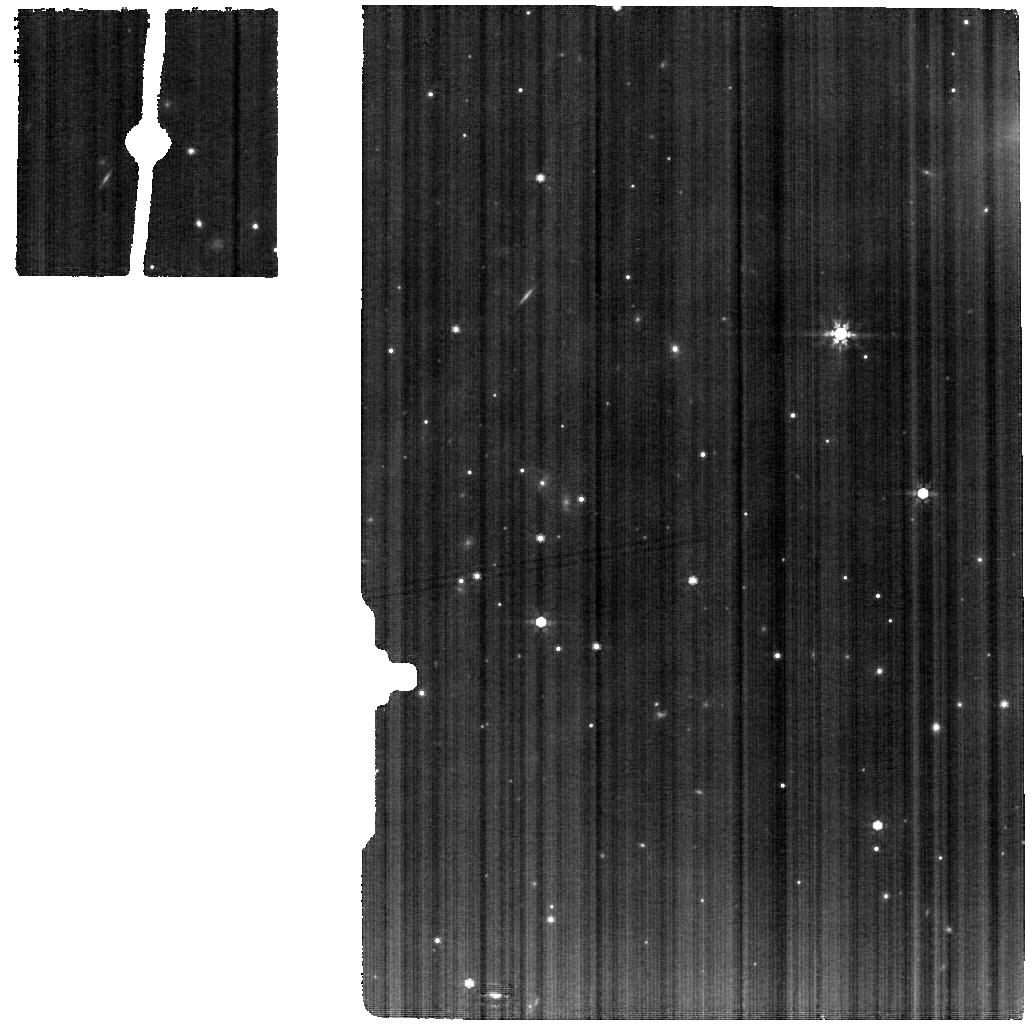
Target: IRAS-15398-3359
Instrument: MIRI
Filter: F770W
Exposure: 24 min
Observation ID: jw02151-o006_t005_miri_f770w

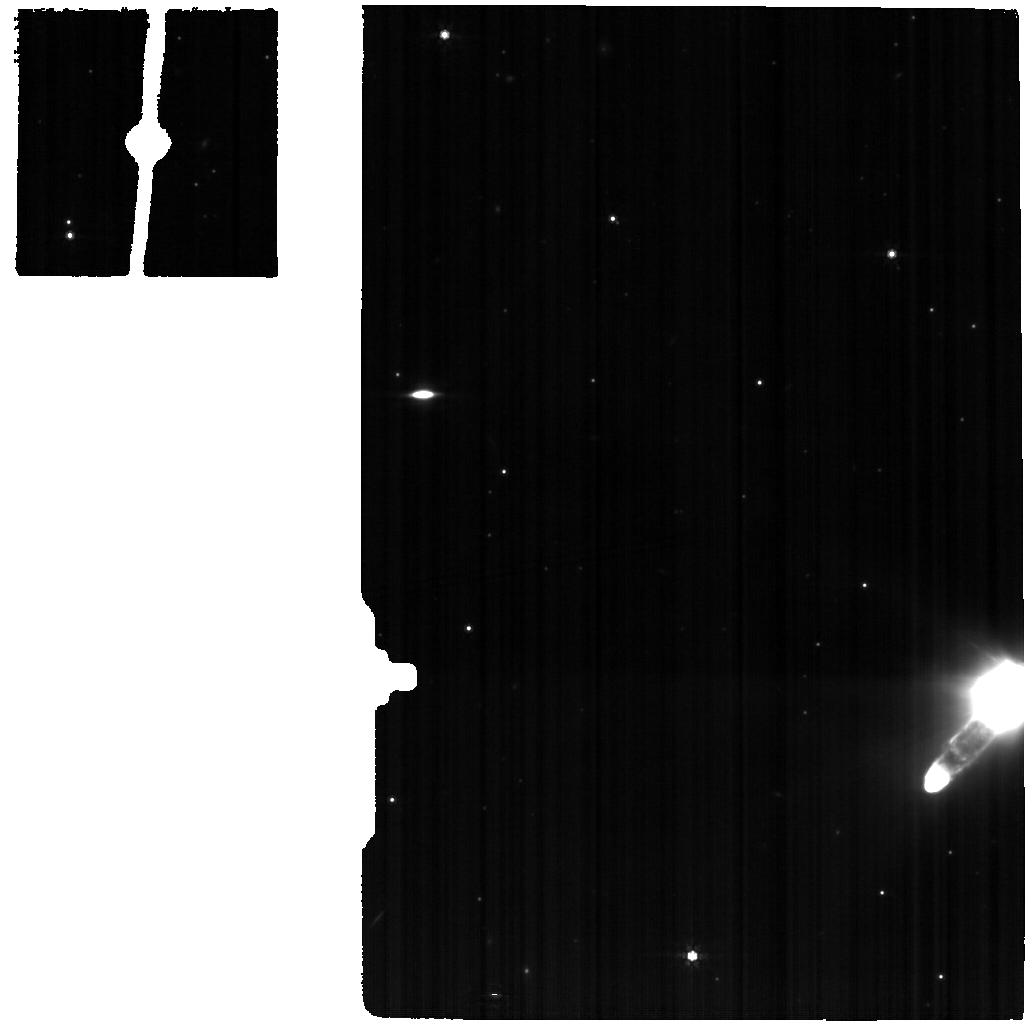
Target: IRAS-15398-3359-BKG
Instrument: MIRI
Filter: F770W
Exposure: 24 min
Observation ID: jw02151-o007_t007_miri_f770w

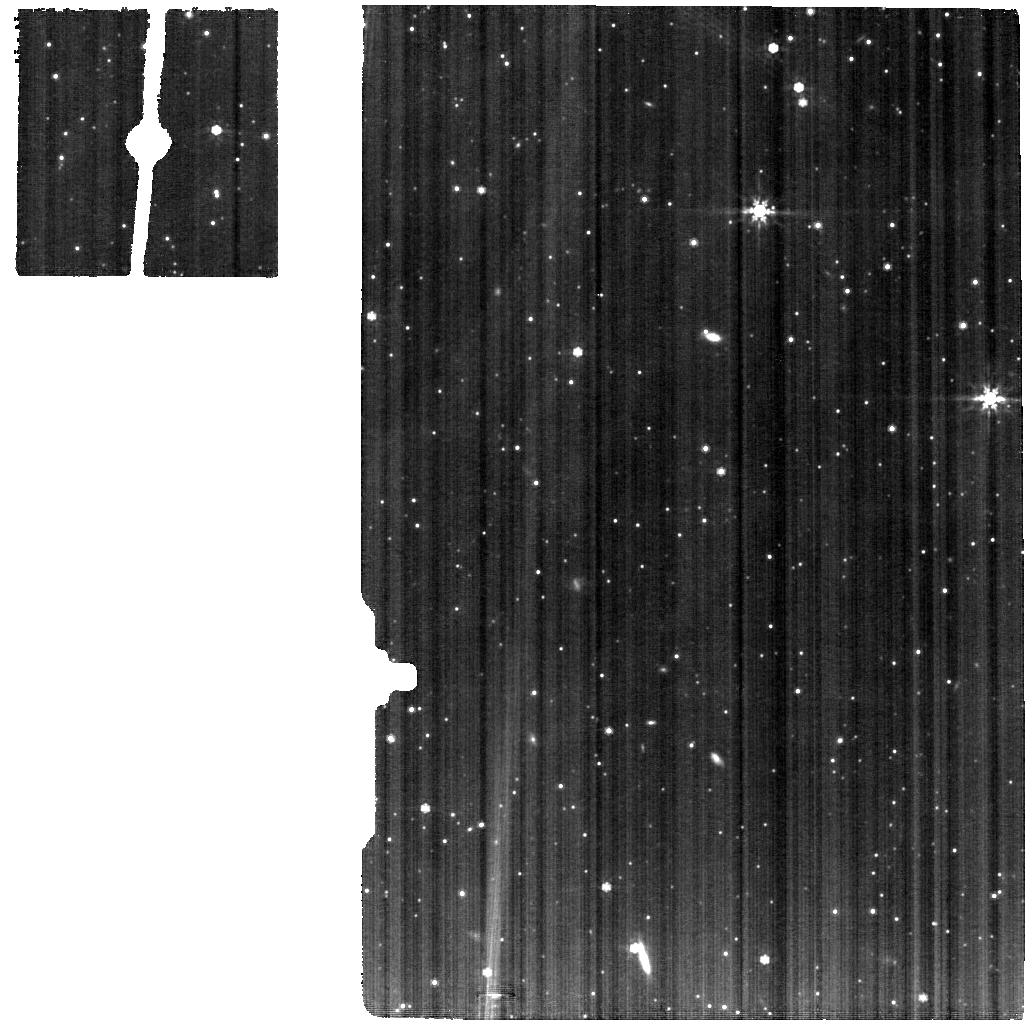
Target: B335
Instrument: MIRI
Filter: F770W
Exposure: 24 min
Observation ID: jw02151-o001_t001_miri_f770w

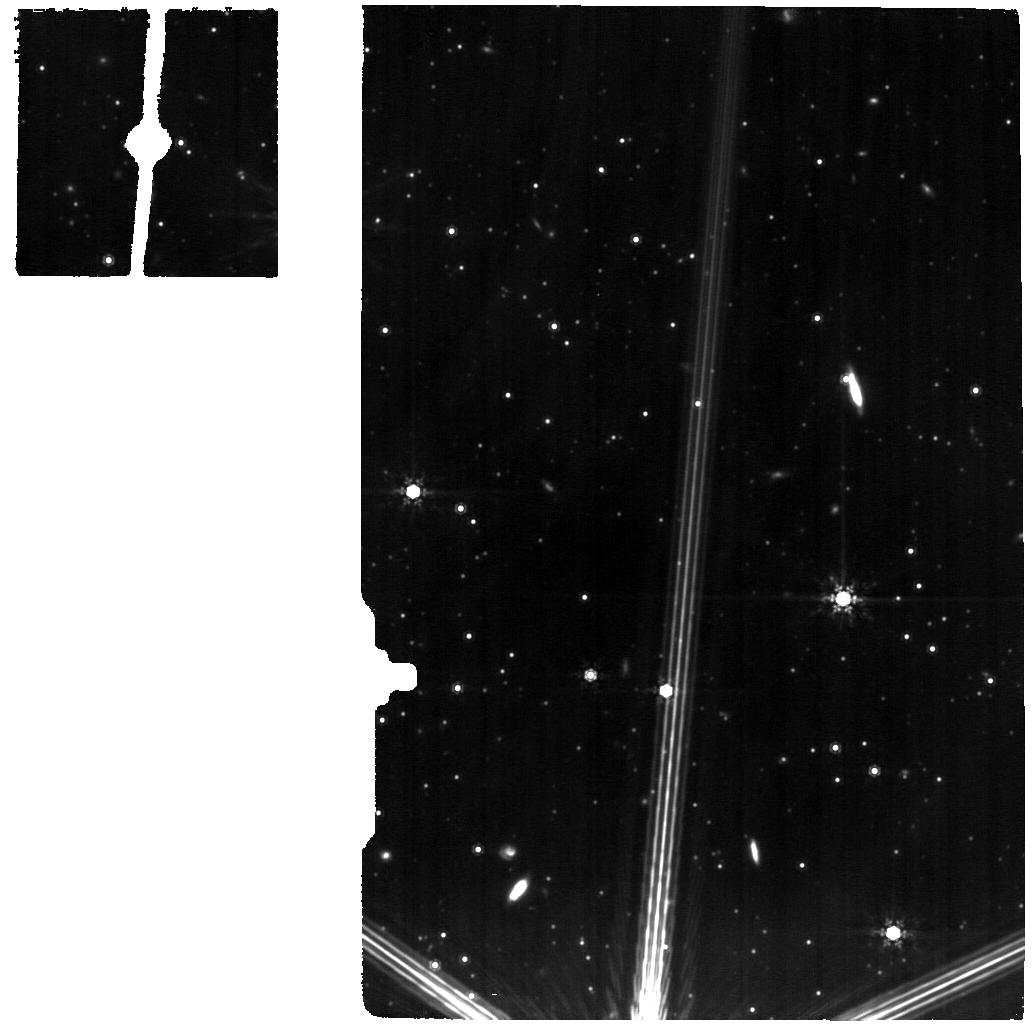
Target: B335-BKG
Instrument: MIRI
Filter: F1000W
Exposure: 1 h
Observation ID: jw02151-o011_t002_miri_f1000w

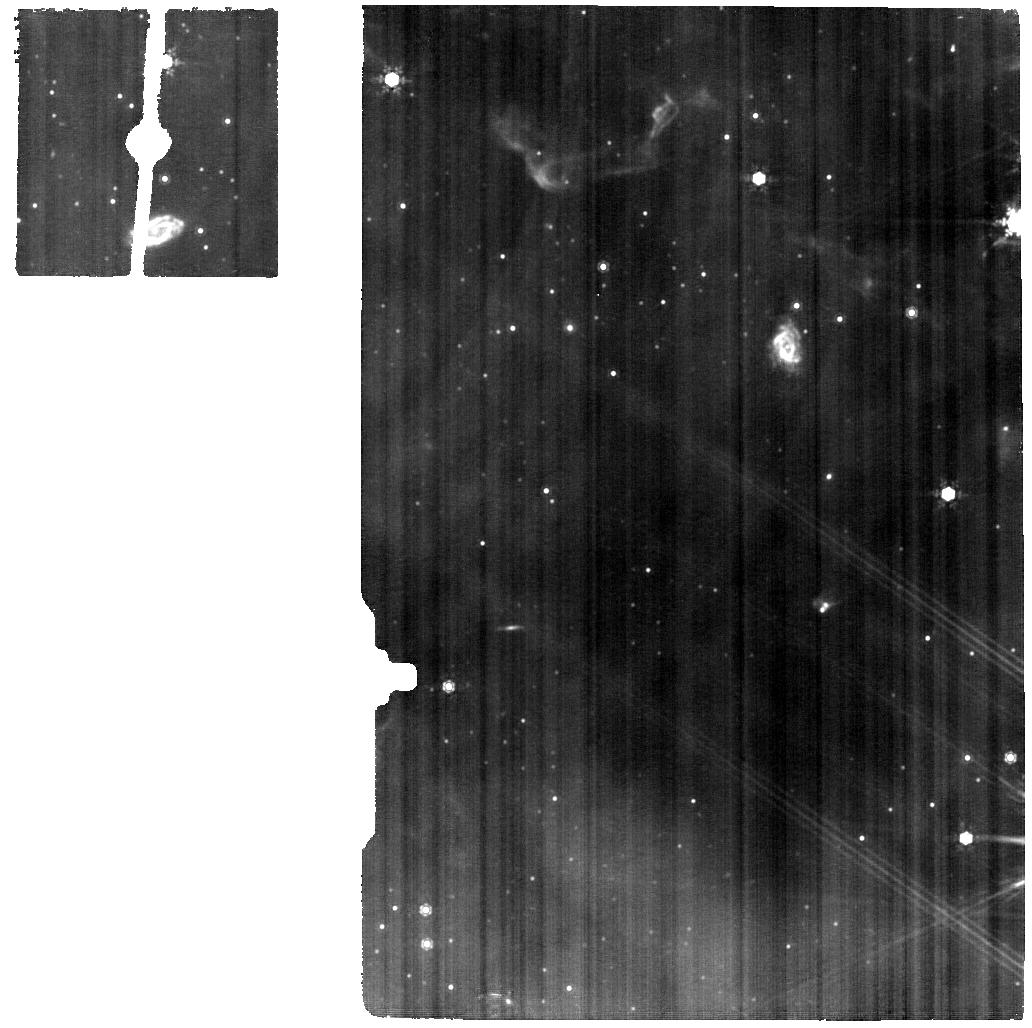
Target: SER-EMB-7
Instrument: MIRI
Filter: F1000W
Exposure: 1 h
Observation ID: jw02151-o008_t006_miri_f1000w

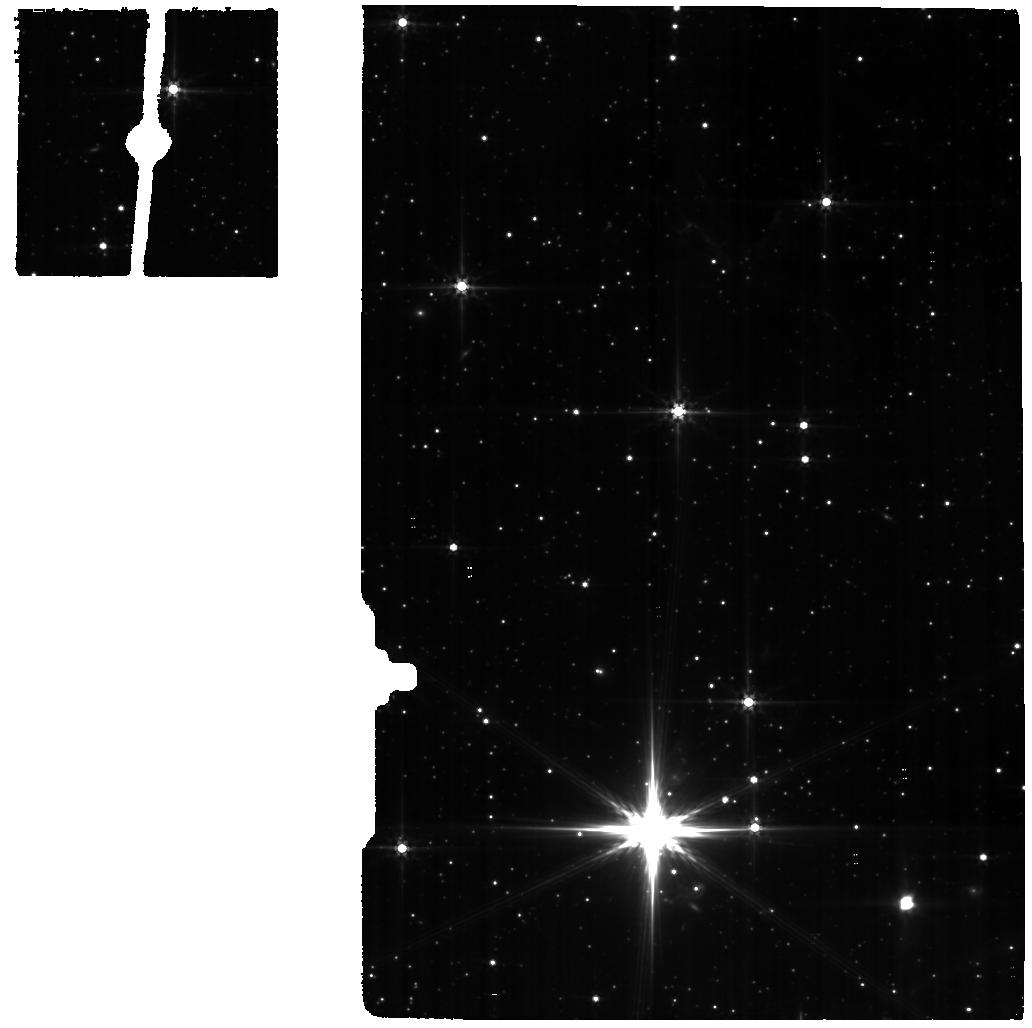
Target: SER-EMB-7-BKG
Instrument: MIRI
Filter: F560W
Exposure: 24 min
Observation ID: jw02151-o009_t008_miri_f560w

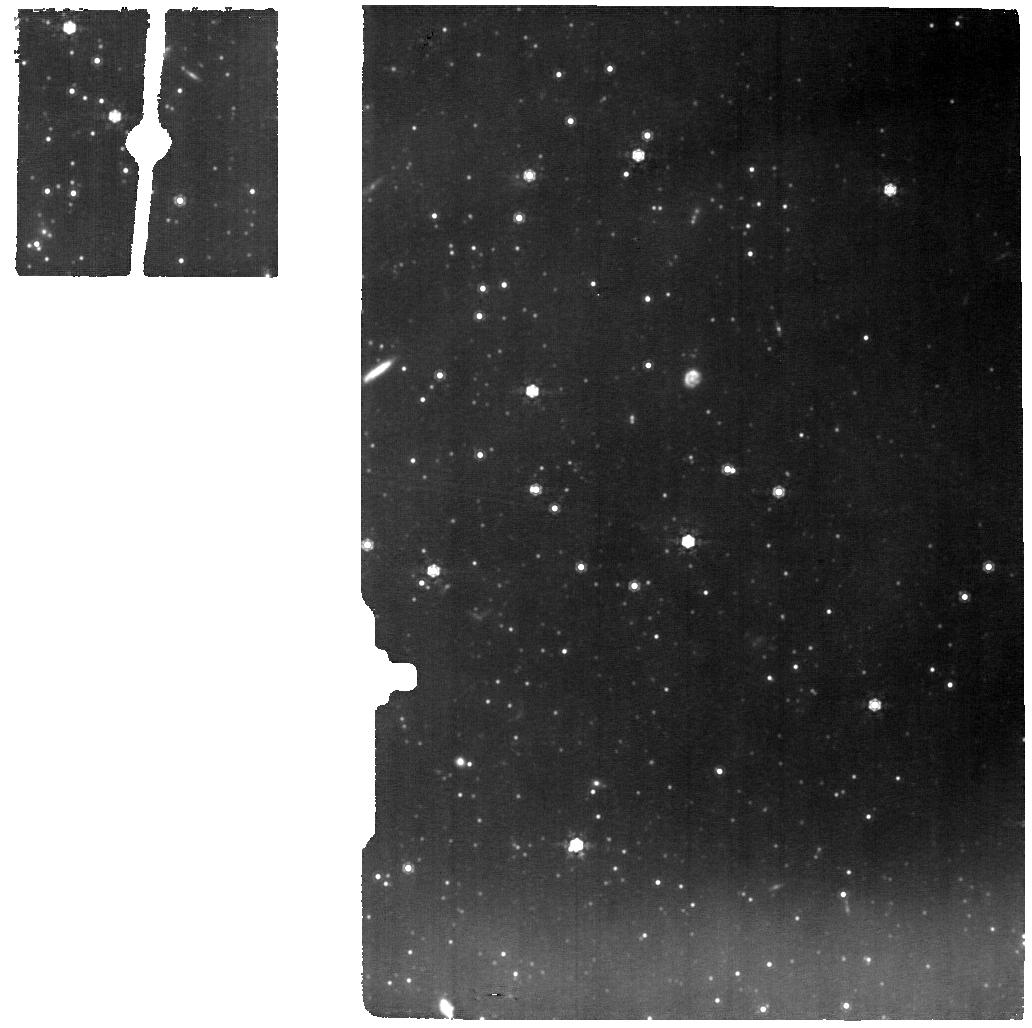
Target: LDN-483
Instrument: MIRI
Filter: F1000W
Exposure: 1 h
Observation ID: jw02151-o003_t003_miri_f1000w

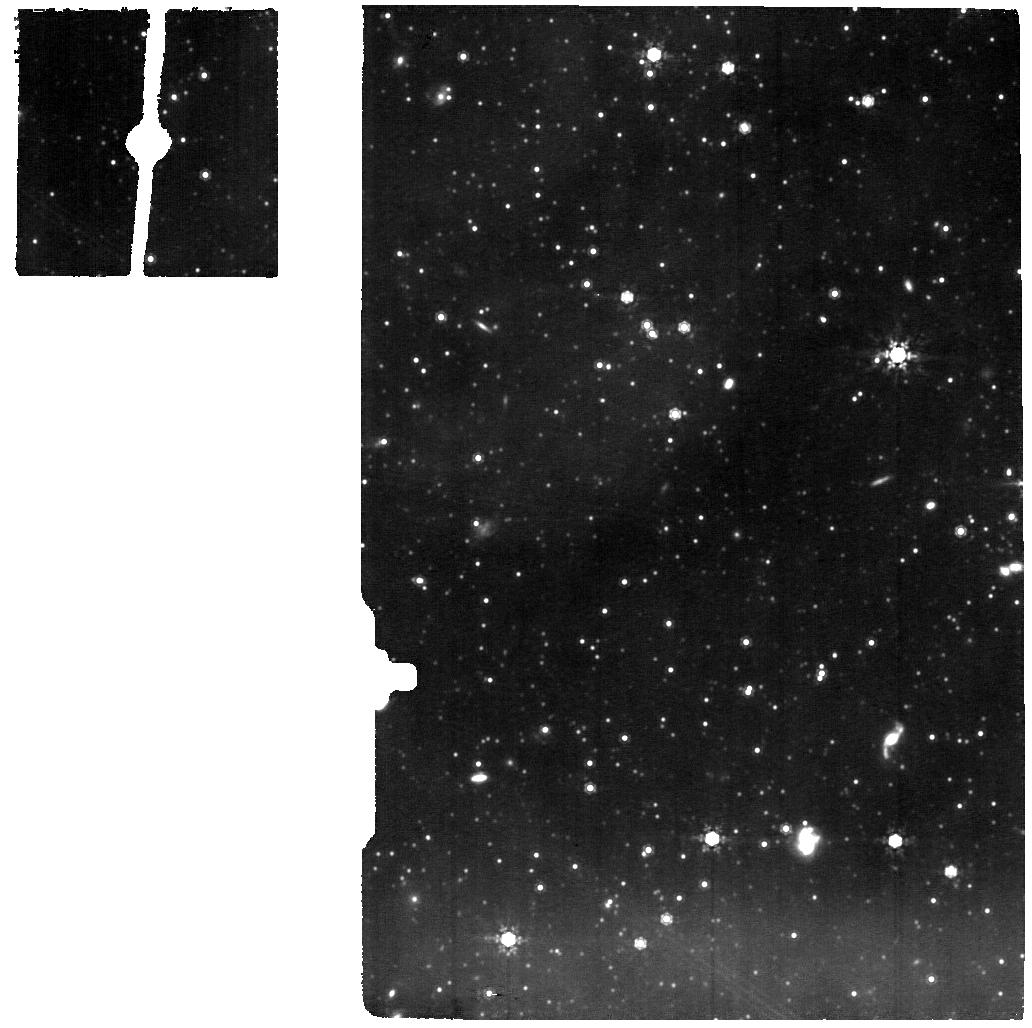
Target: LDN-483-BKG
Instrument: MIRI
Filter: F1000W
Exposure: 1 h
Observation ID: jw02151-o005_t004_miri_f1000w

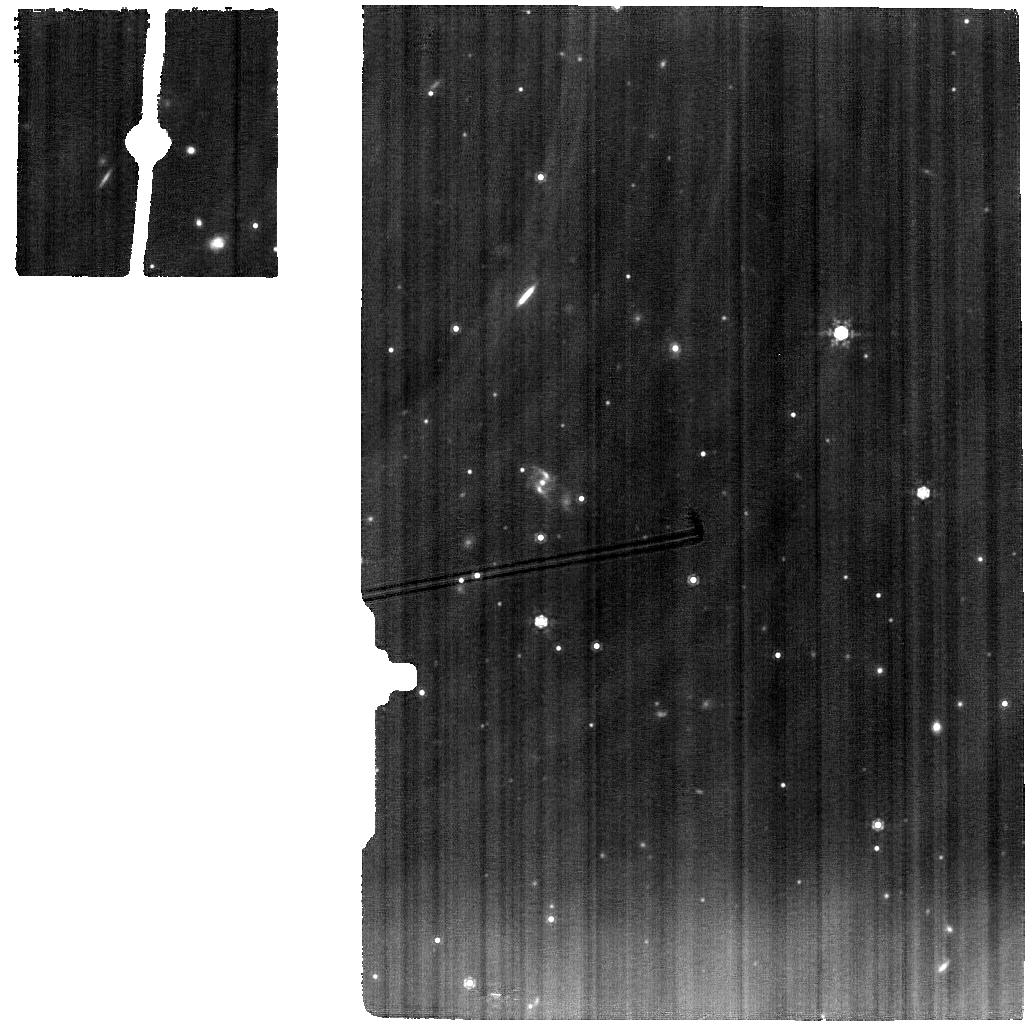
Target: IRAS-15398-3359
Instrument: MIRI
Filter: F1000W
Exposure: 1 h
Observation ID: jw02151-o006_t005_miri_f1000w

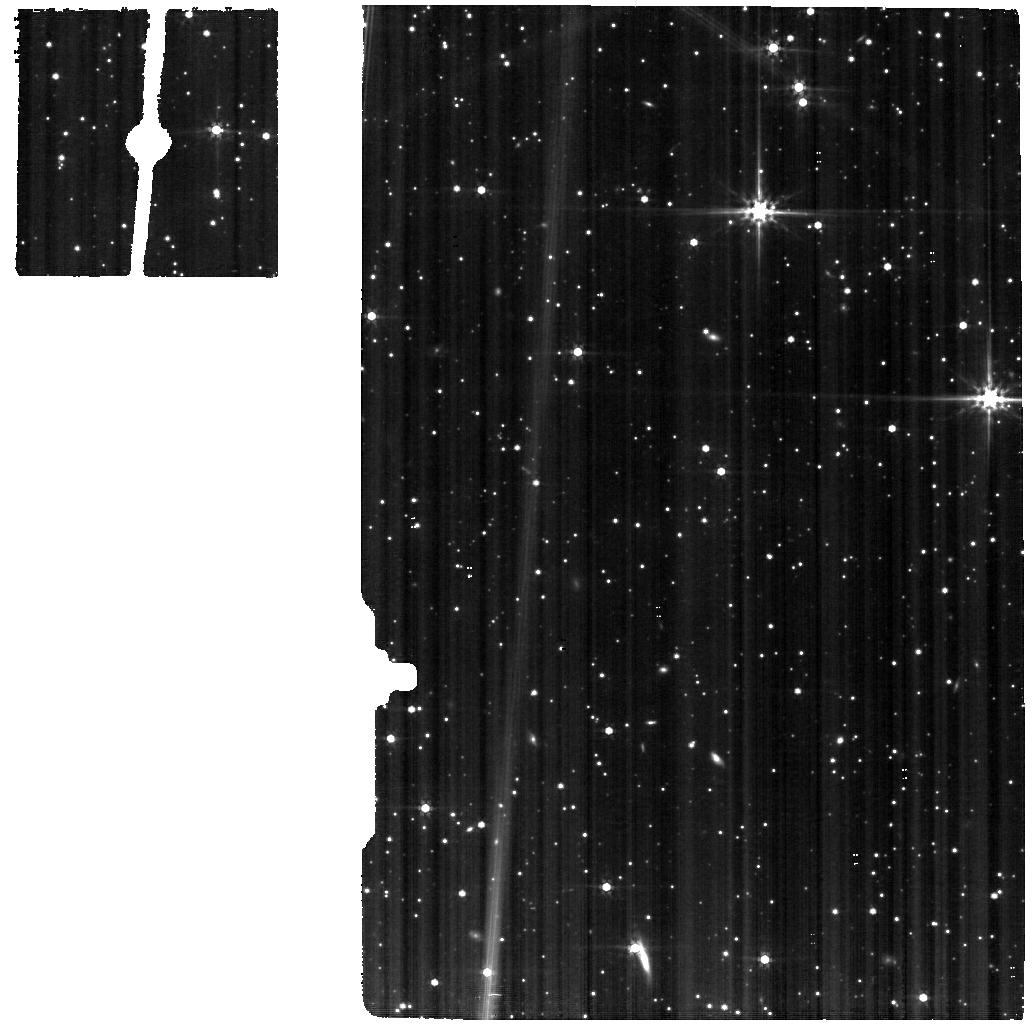
Target: B335
Instrument: MIRI
Filter: F560W
Exposure: 24 min
Observation ID: jw02151-o001_t001_miri_f560w

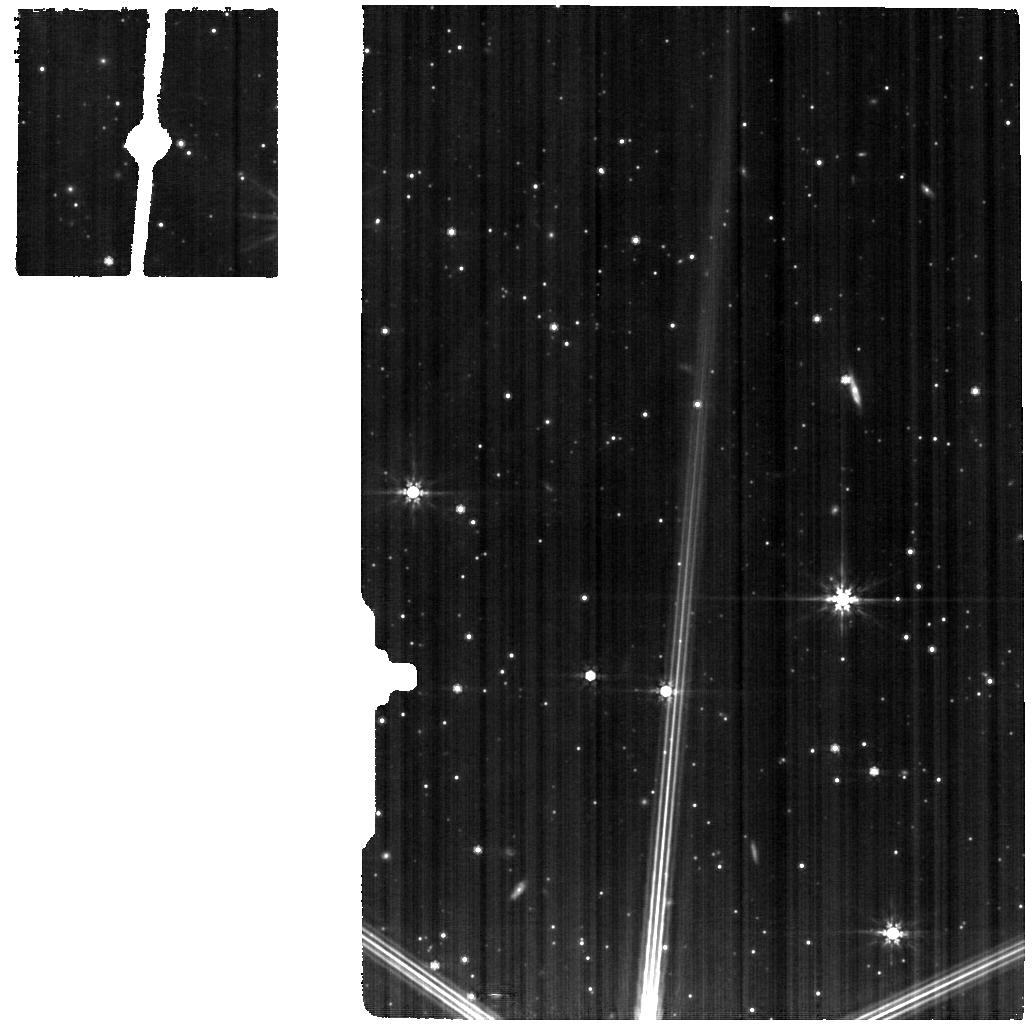
Target: B335-BKG
Instrument: MIRI
Filter: F770W
Exposure: 24 min
Observation ID: jw02151-o011_t002_miri_f770w

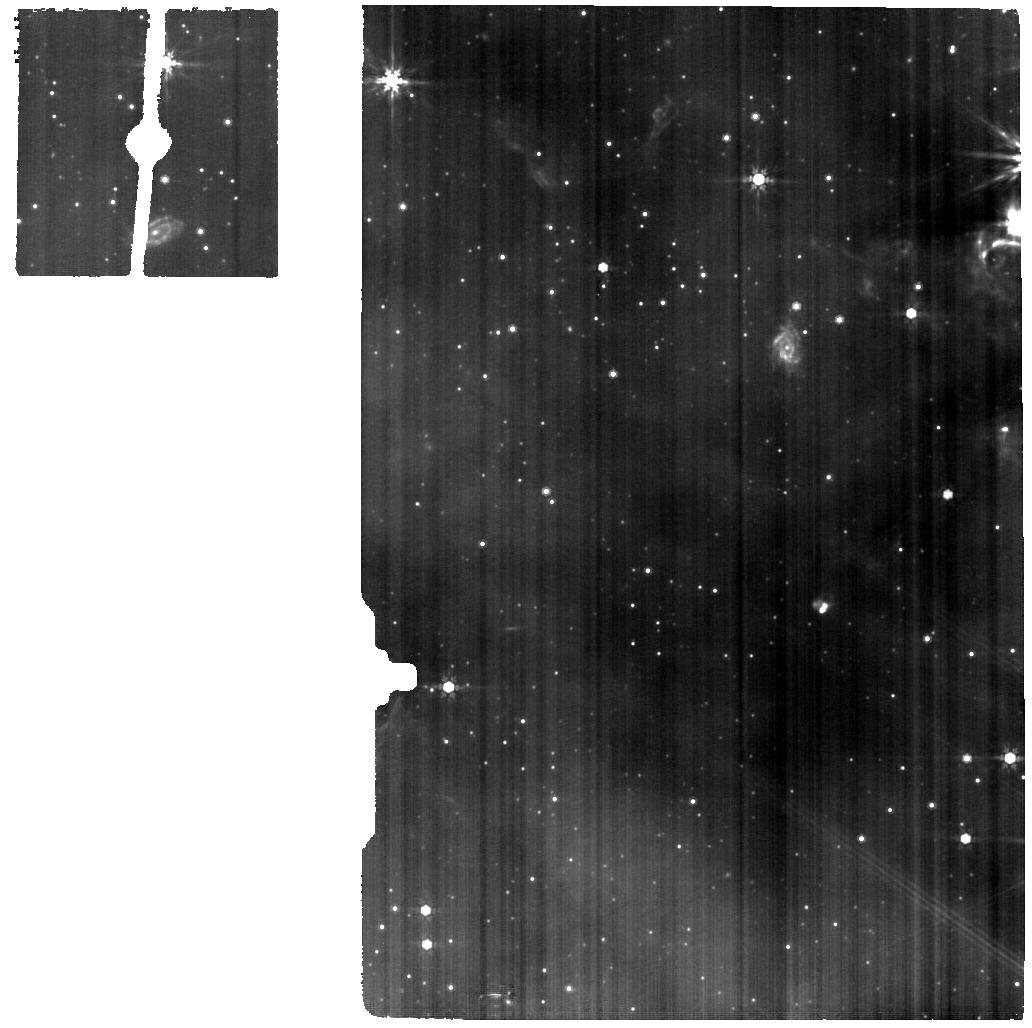
Target: SER-EMB-7
Instrument: MIRI
Filter: F770W
Exposure: 24 min
Observation ID: jw02151-o008_t006_miri_f770w

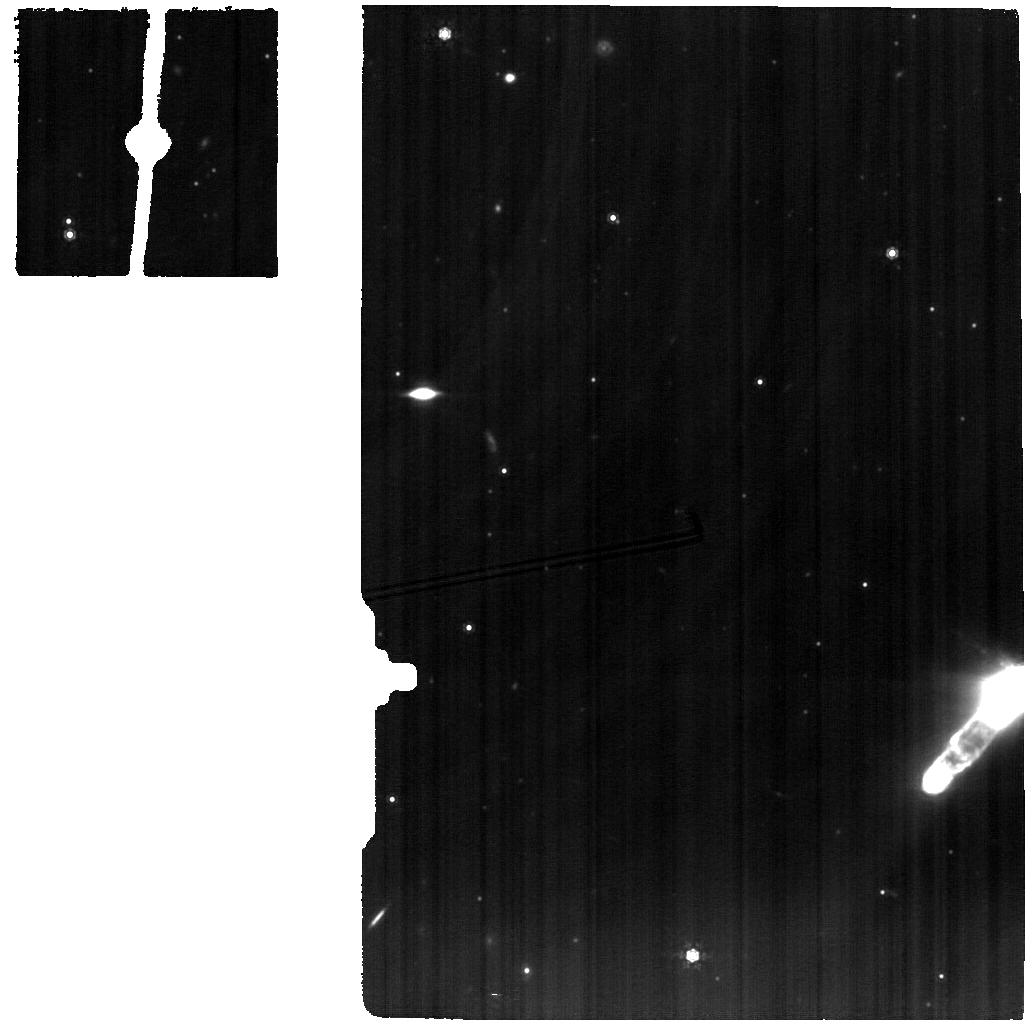
Target: IRAS-15398-3359-BKG
Instrument: MIRI
Filter: F1000W
Exposure: 1 h
Observation ID: jw02151-o007_t007_miri_f1000w

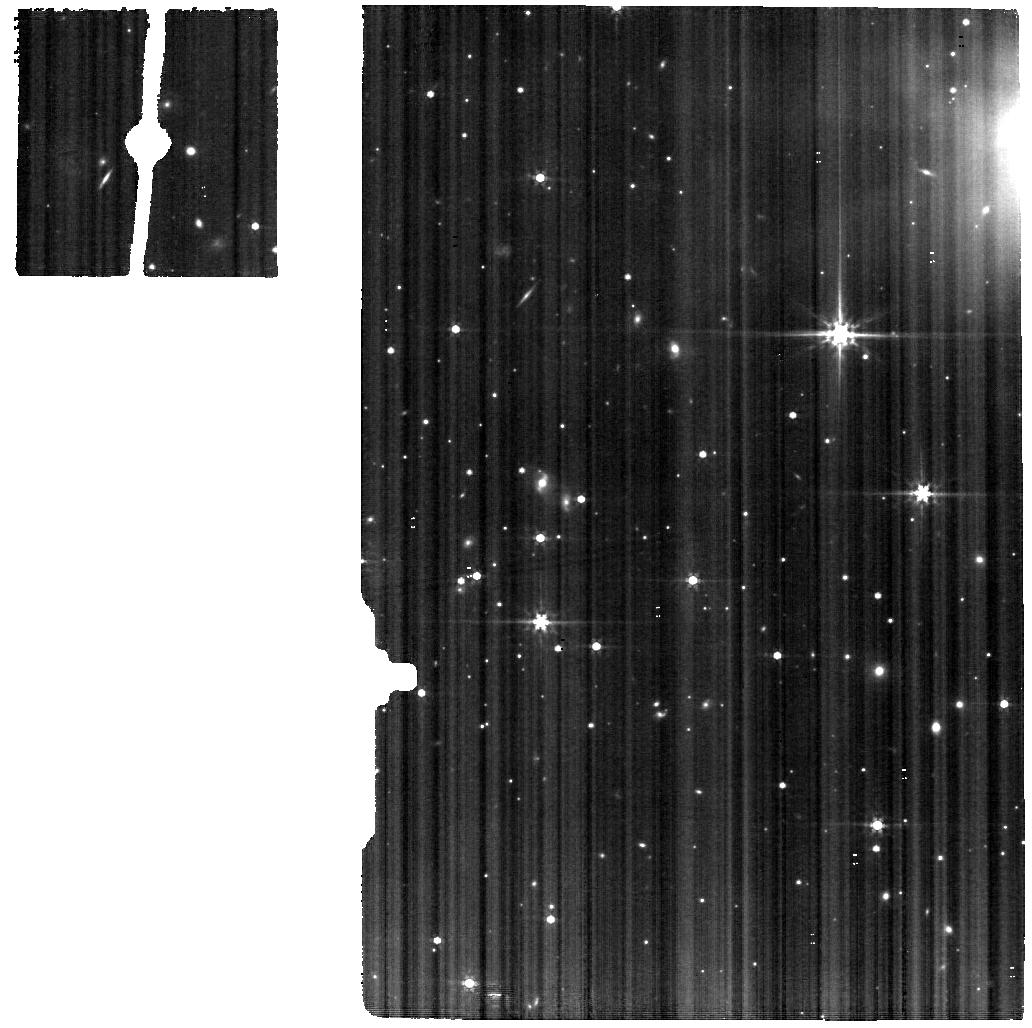
Target: IRAS-15398-3359
Instrument: MIRI
Filter: F560W
Exposure: 24 min
Observation ID: jw02151-o006_t005_miri_f560w

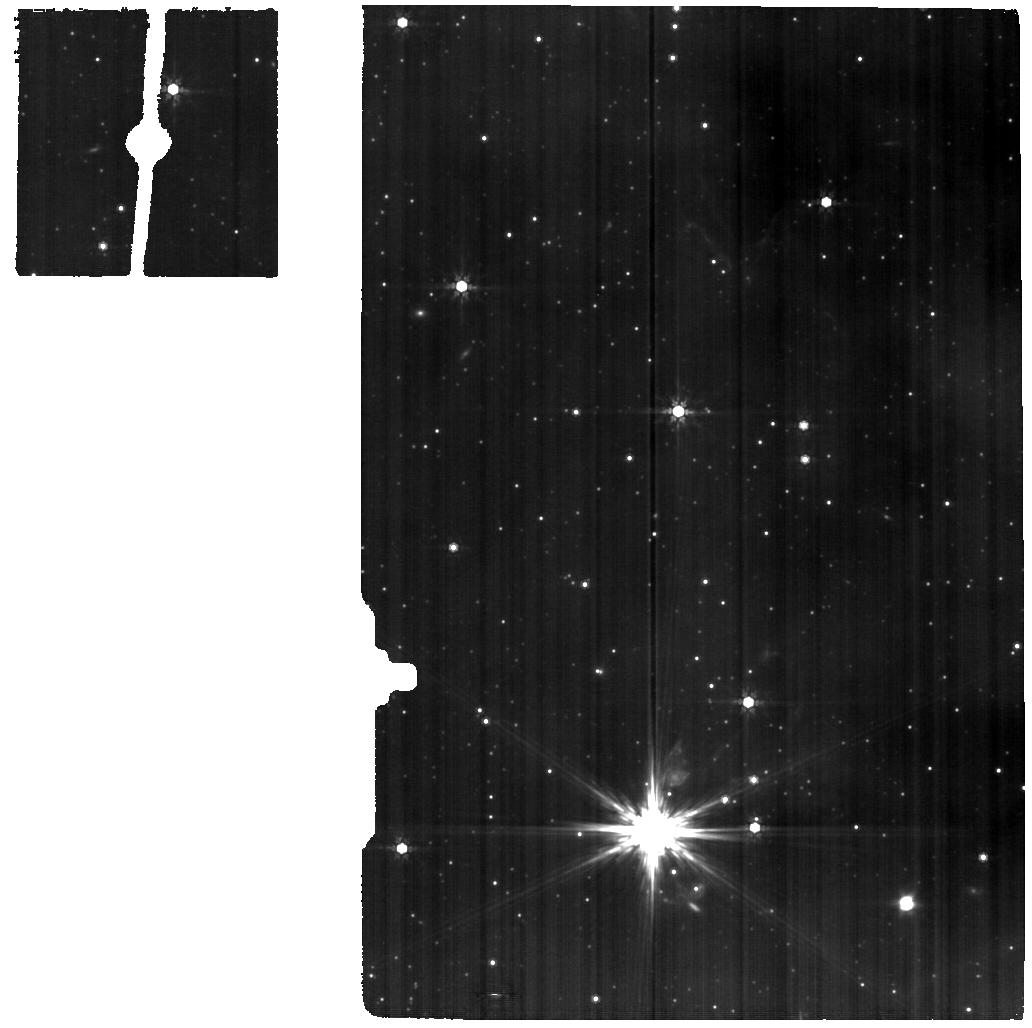
Target: SER-EMB-7-BKG
Instrument: MIRI
Filter: F770W
Exposure: 24 min
Observation ID: jw02151-o009_t008_miri_f770w

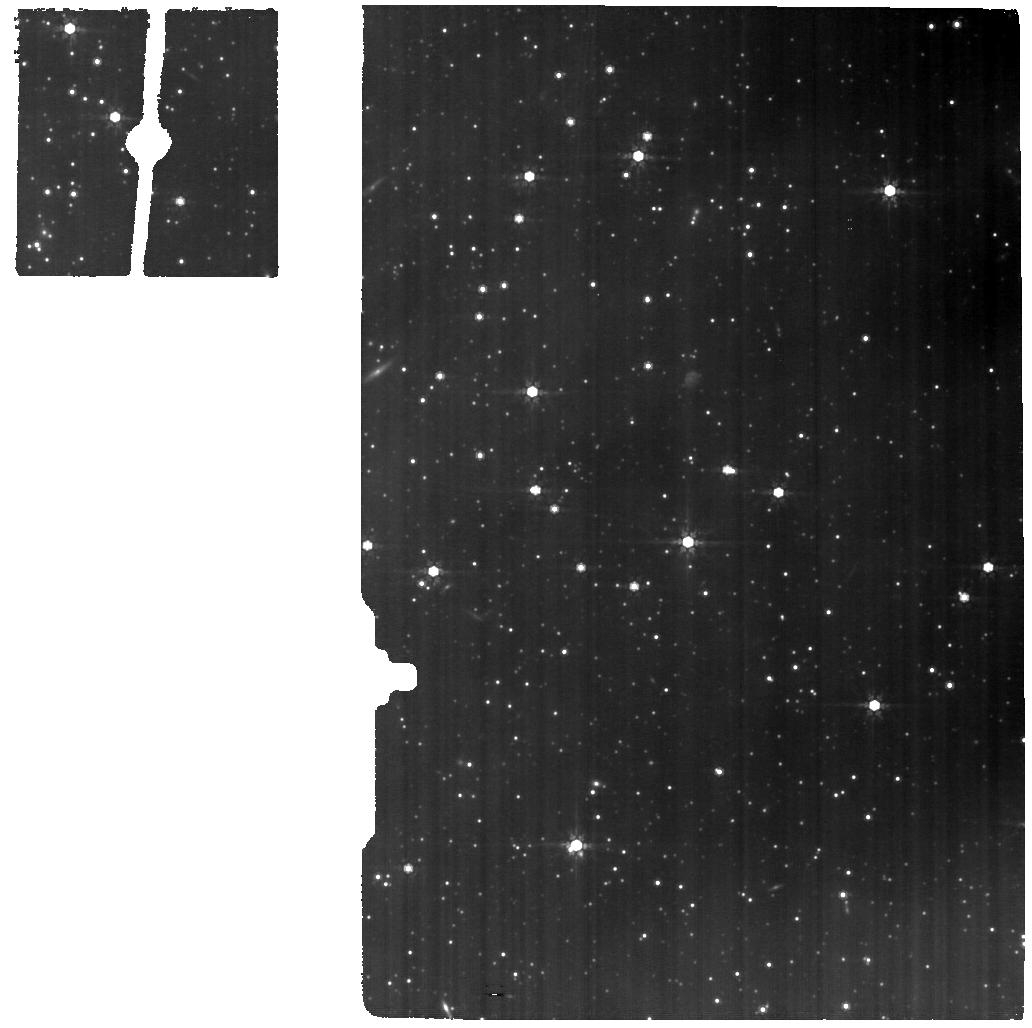
Target: LDN-483
Instrument: MIRI
Filter: F770W
Exposure: 24 min
Observation ID: jw02151-o003_t003_miri_f770w

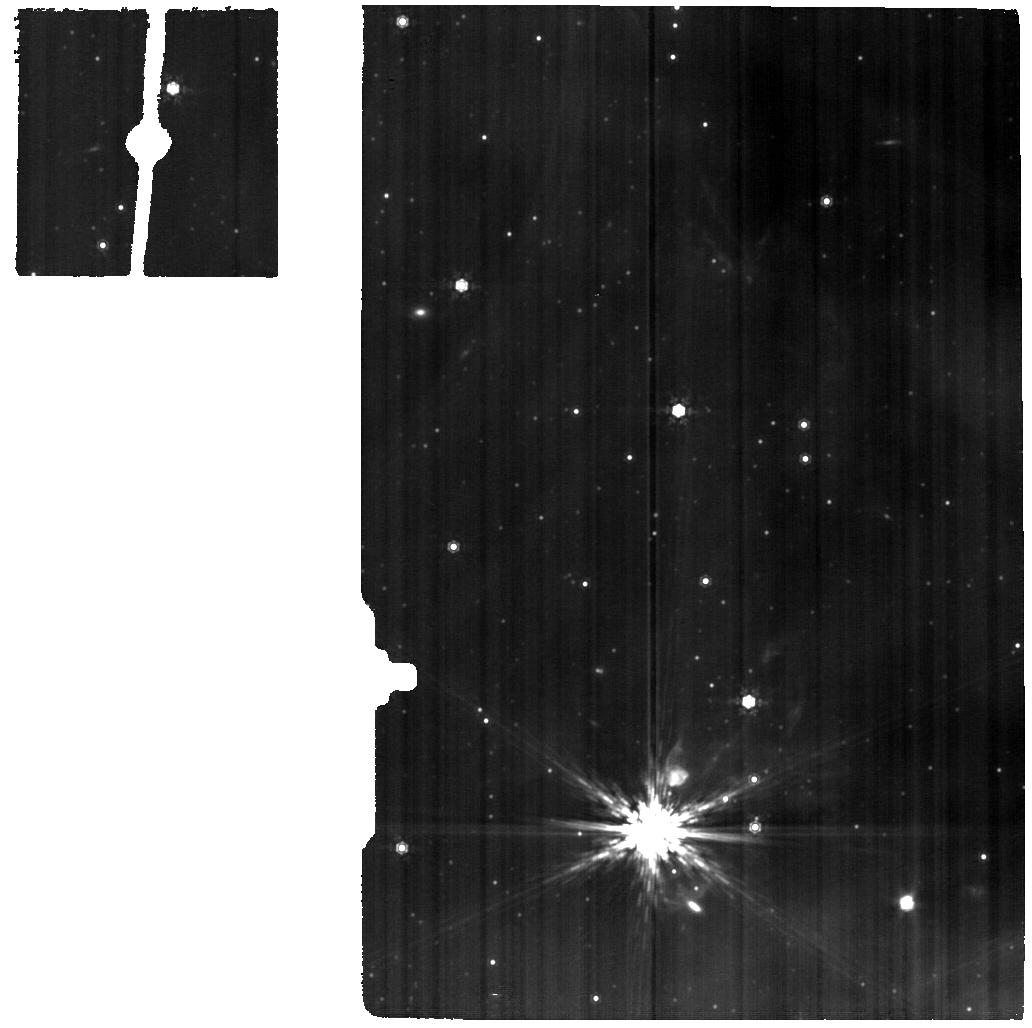
Target: SER-EMB-7-BKG
Instrument: MIRI
Filter: F1000W
Exposure: 1 h
Observation ID: jw02151-o009_t008_miri_f1000w

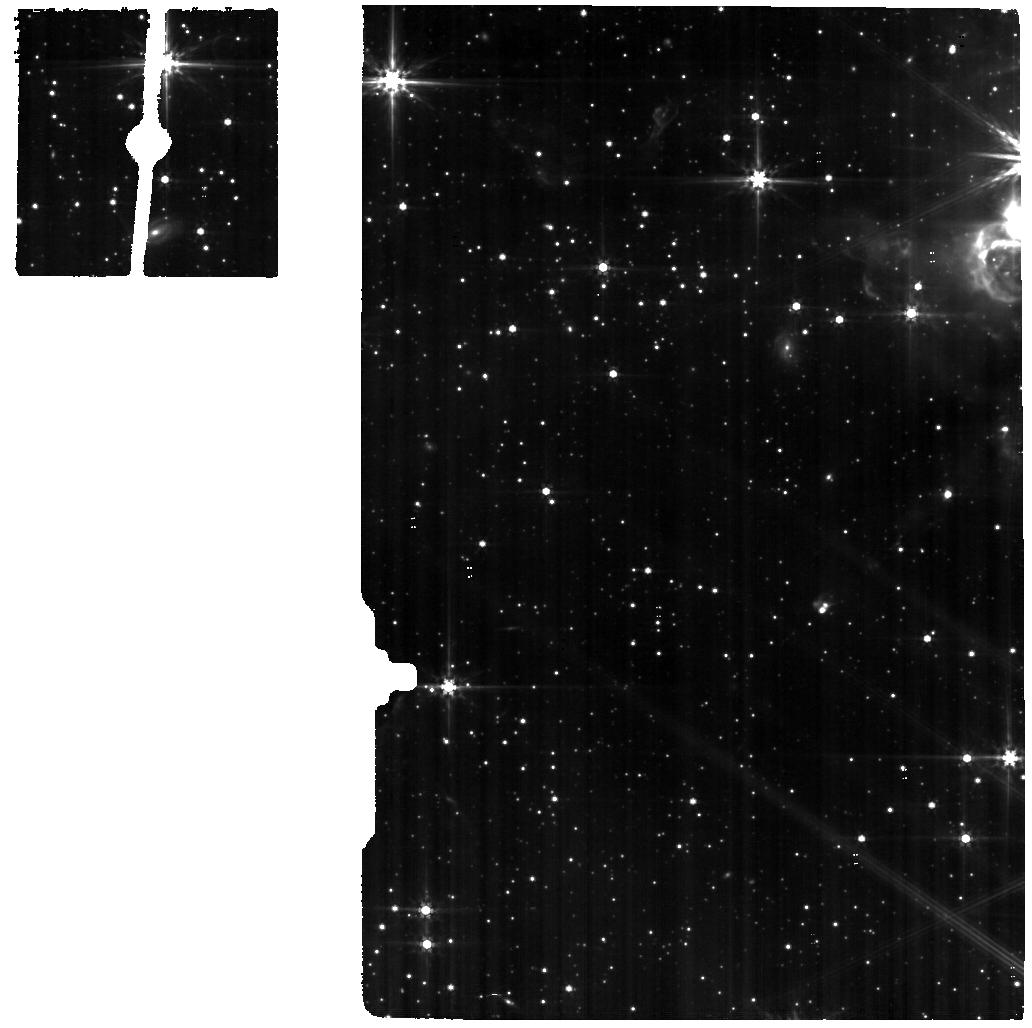
Target: SER-EMB-7
Instrument: MIRI
Filter: F560W
Exposure: 24 min
Observation ID: jw02151-o008_t006_miri_f560w

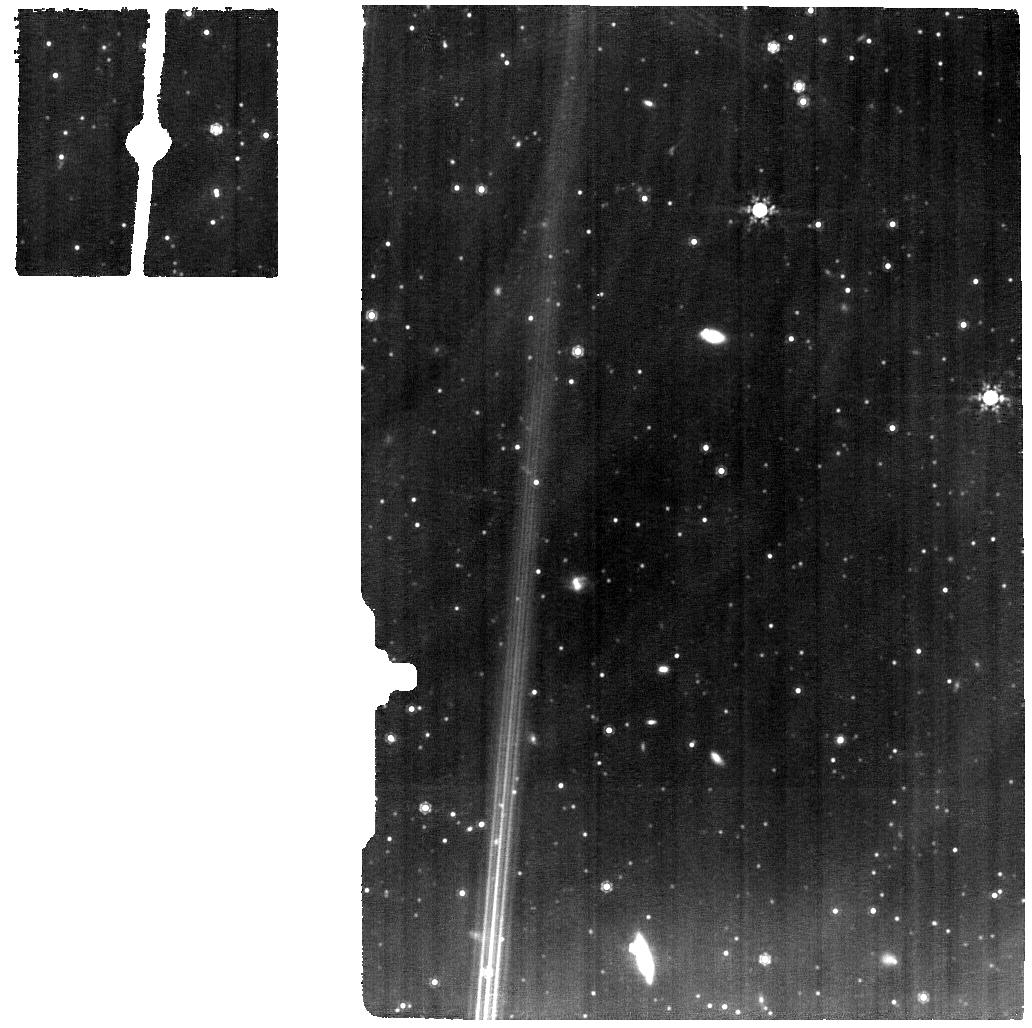
Target: B335
Instrument: MIRI
Filter: F1000W
Exposure: 1 h
Observation ID: jw02151-o001_t001_miri_f1000w

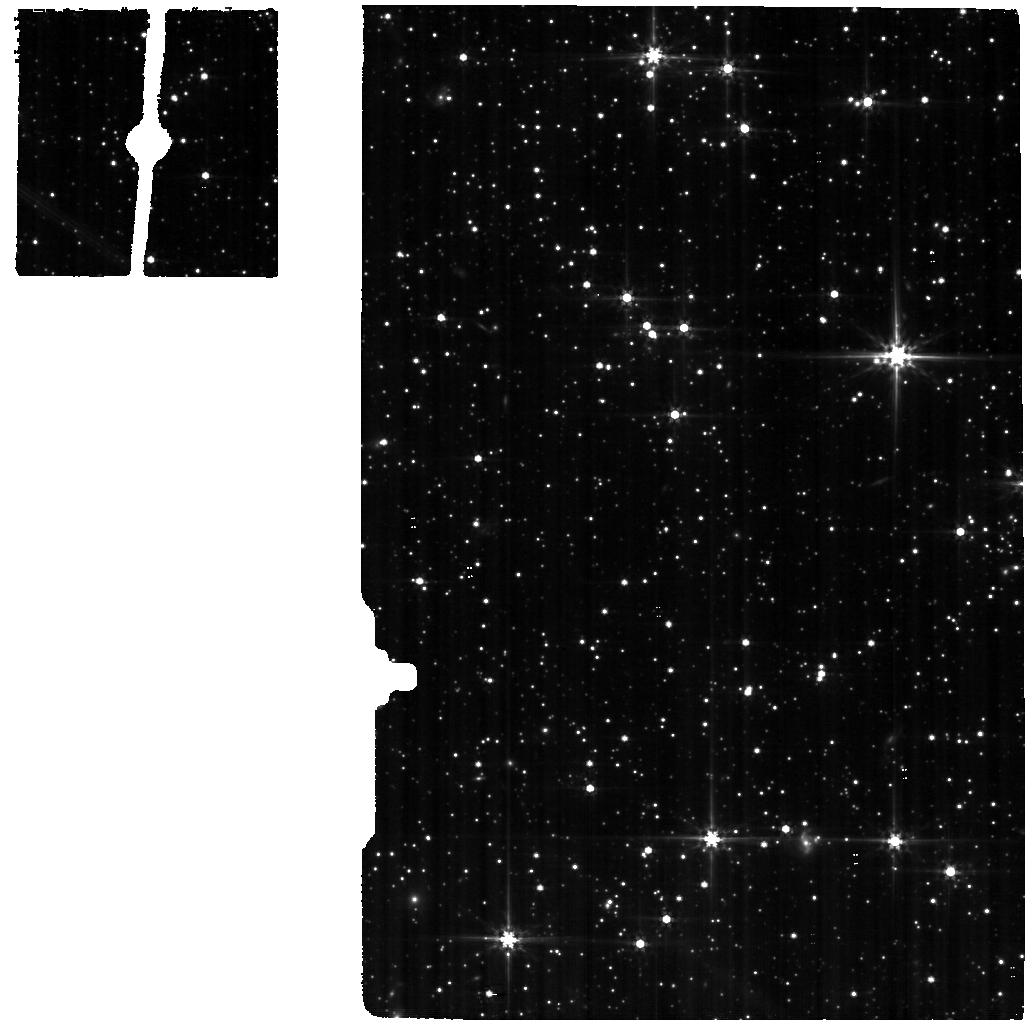
Target: LDN-483-BKG
Instrument: MIRI
Filter: F560W
Exposure: 24 min
Observation ID: jw02151-o005_t004_miri_f560w

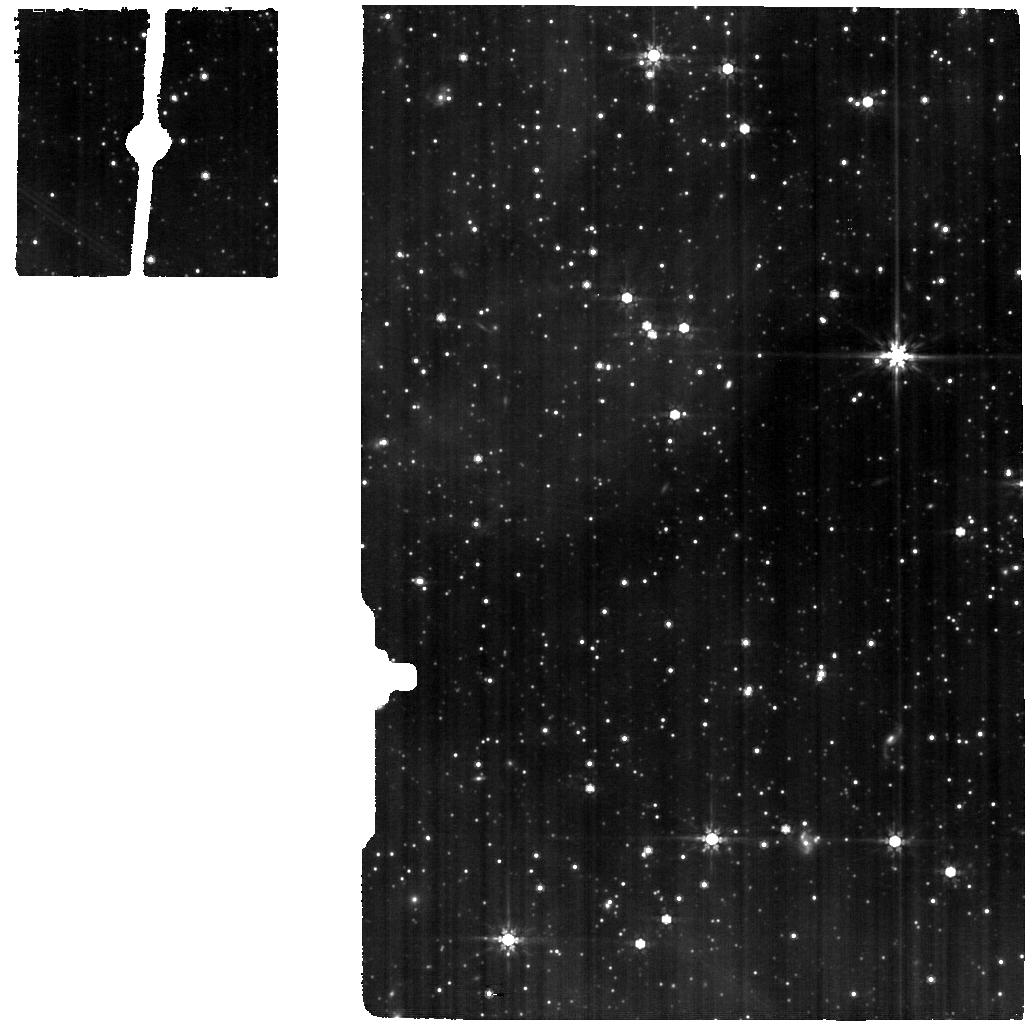
Target: LDN-483-BKG
Instrument: MIRI
Filter: F770W
Exposure: 24 min
Observation ID: jw02151-o005_t004_miri_f770w

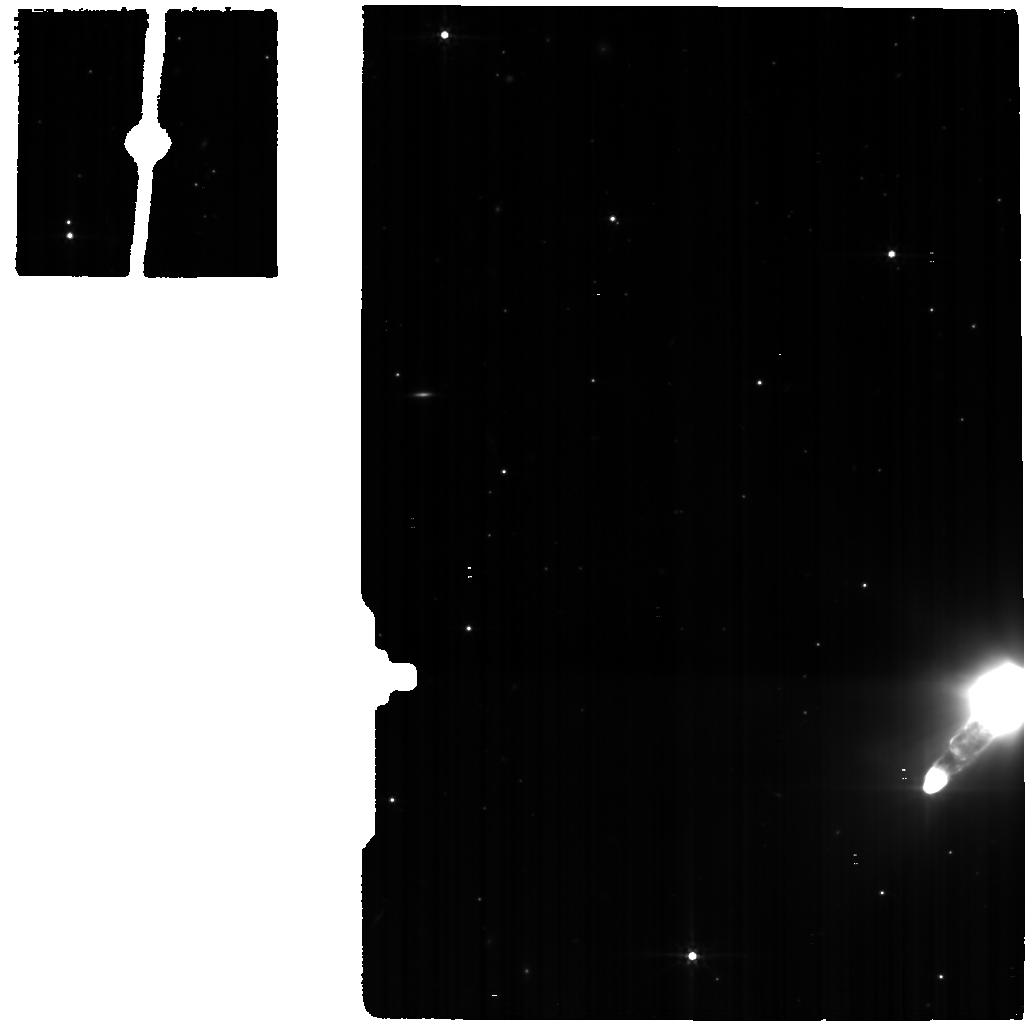
Target: IRAS-15398-3359-BKG
Instrument: MIRI
Filter: F560W
Exposure: 24 min
Observation ID: jw02151-o007_t007_miri_f560w

Blazing the trail of COMs from ice to gas (PI: Yang, Yao-Lun)

Complex organic molecules (COMs) are precursors of pre-biotic molecules. The discovery of COMs in protostellar cores indicates an extensive chemical evolution took place in the first million years of star formation. The chemistry of COMs in the protostellar phase may directly link to the COMs in comets and the eventual planetary system. Gas-grain chemistry on the ice mantles of dust grains at warm temperature (20-40 K) has been successful to explain the abundance of COMs in the gas phase. However, observational constraints on ice composition at such temperatures have been inaccessible until JWST. Moreover, not all protostars show evidence of gaseous COMs in their spectra, suggesting either a different chemical evolution of ices or inefficient desorption that keeps most COMs on grains. Does the formation pathway of COMs proceed according to existing models? Is the chemical diversity in the gas phase rooted in ices? To answer these two questions, we will use JWST to measure the ice composition, particularly from warm temperatures (20-40 K) to the desorption temperature. The MIRI MRS observations will probe the ice composition around the protostar at 20 K or higher temperature to (1) measure the ice composition at warm temperatures (>20 K) to test chemical models of COMs, (2) spatially resolve the ice variation at the same scale where gaseous COMs are detected, and (3) determine the origin of chemical diversity from the ice composition of both COM-rich and COM-poor protostars within similar properties.